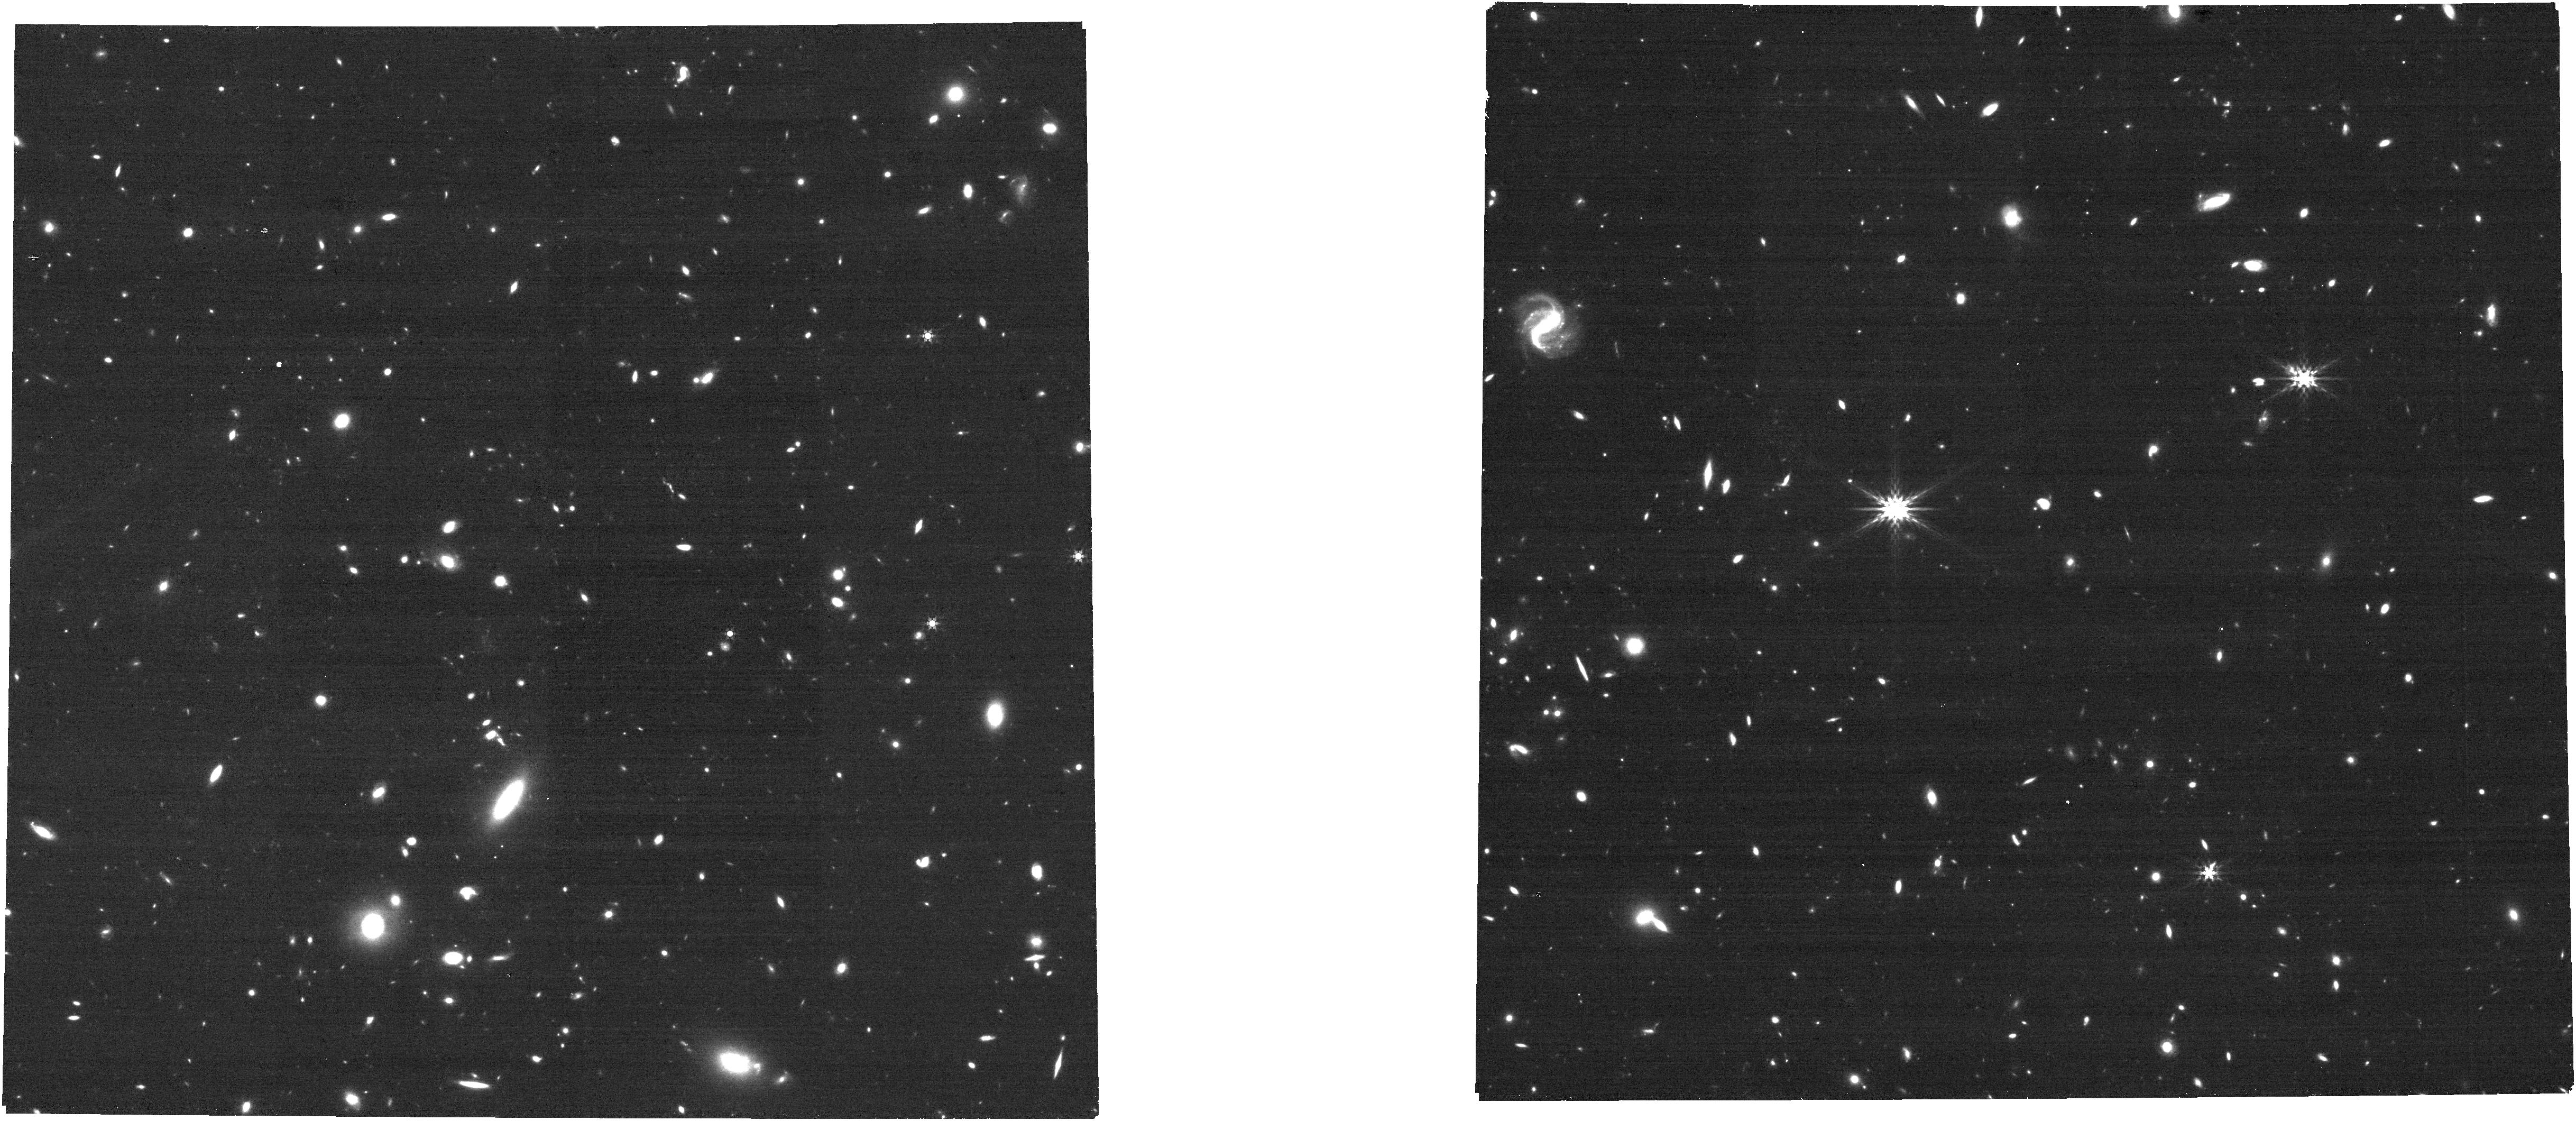
Target: UNKNOWN. Instrument: NIRCAM. Filter: F444W. Exposure: 8 min. Observation ID: jw05398-c1103_t000_nircam_clear-f444w

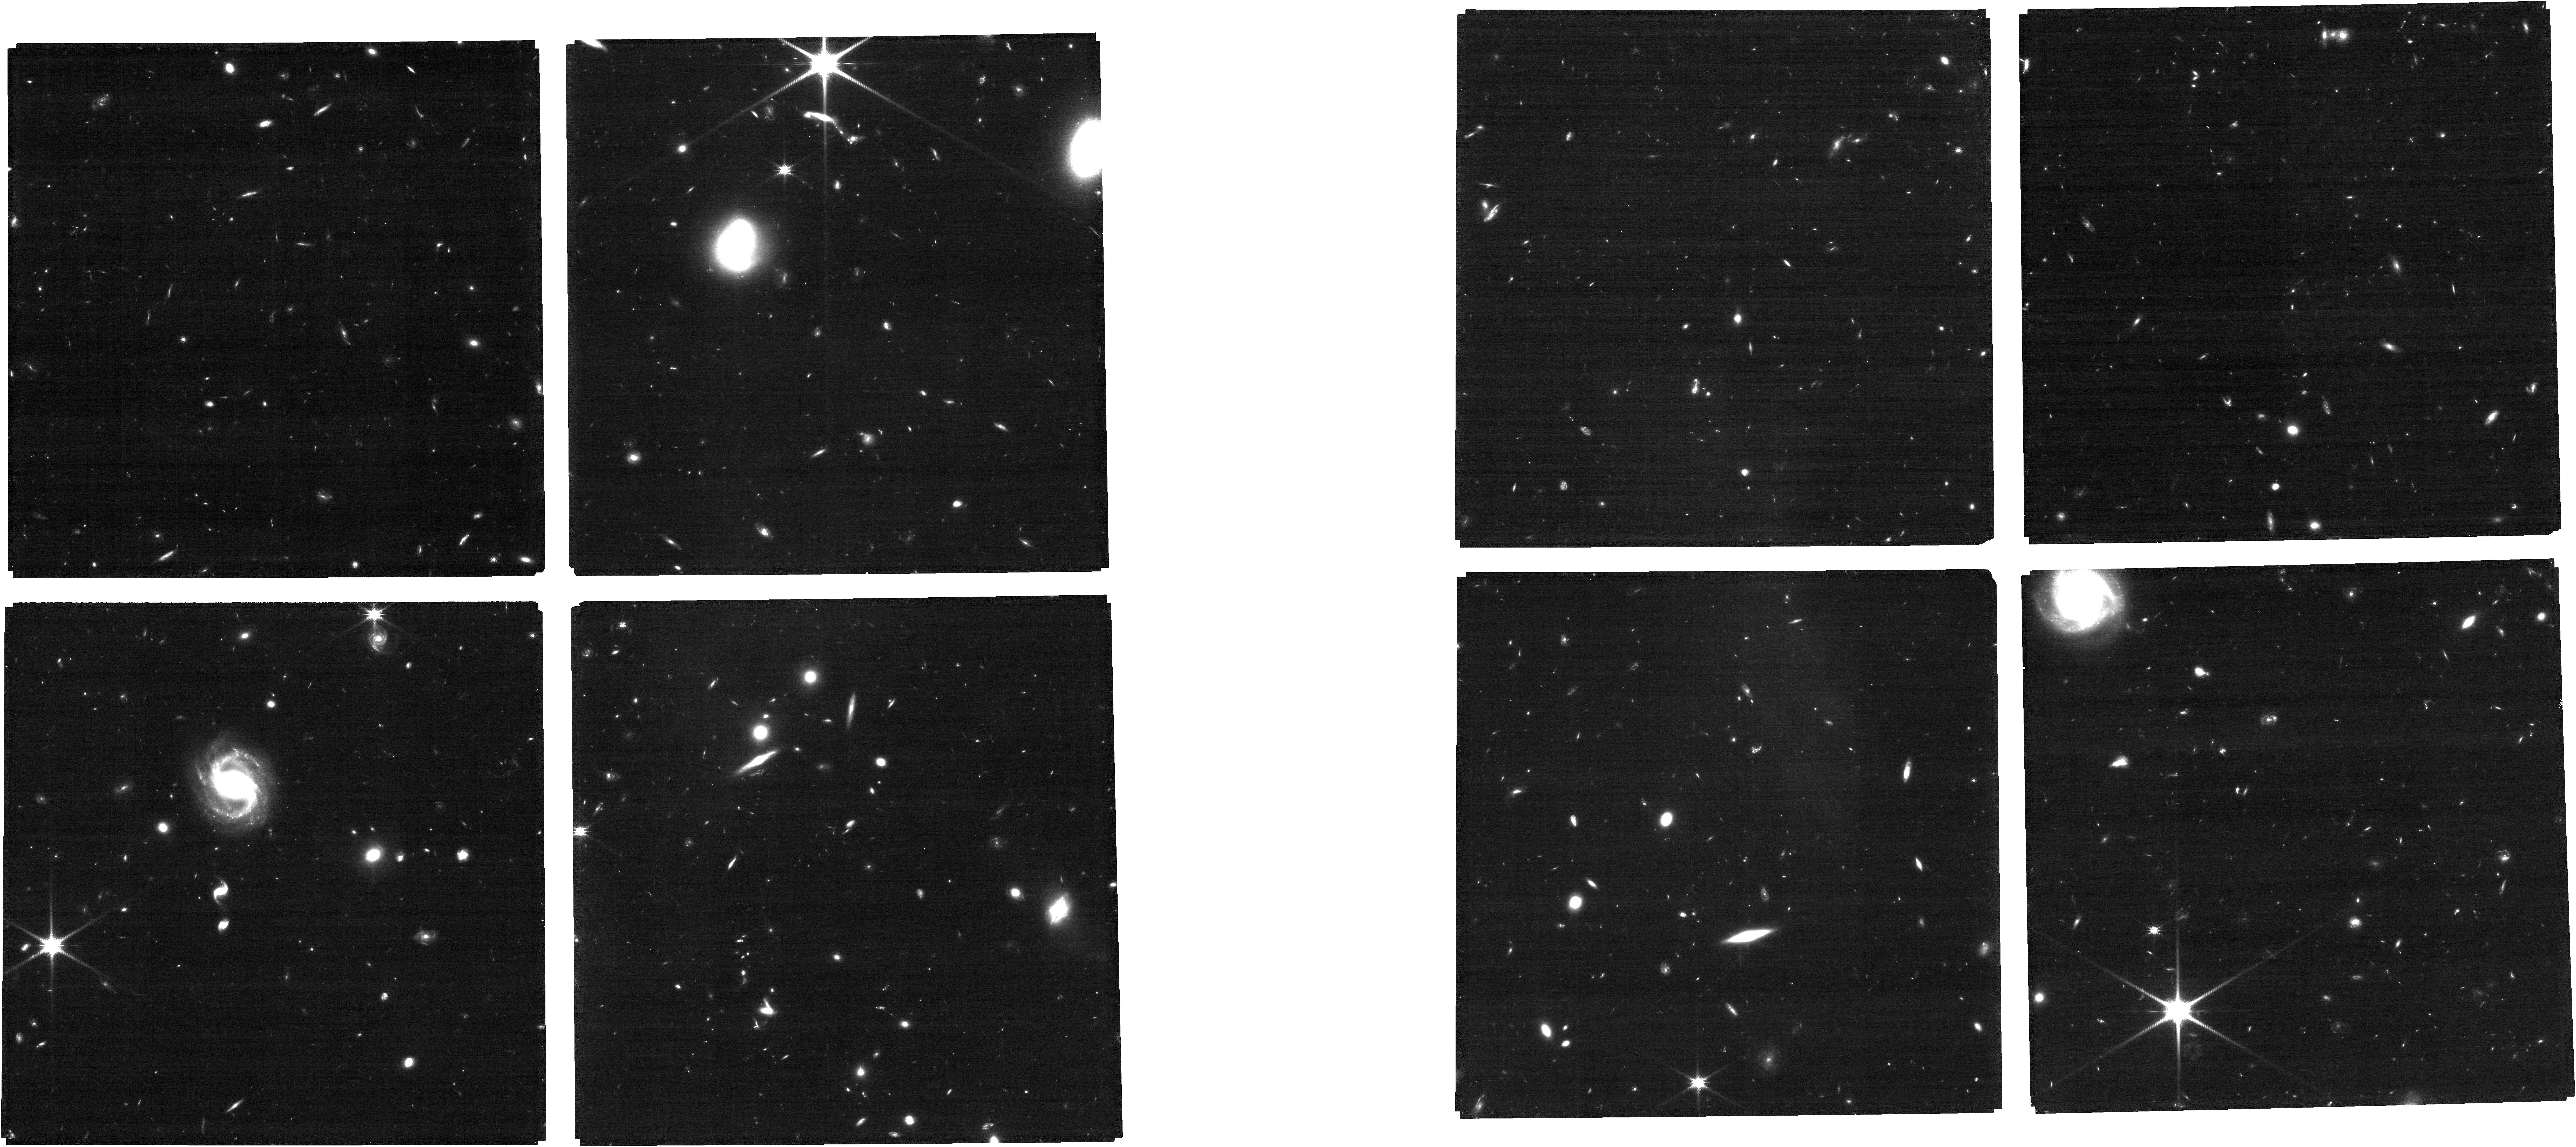
Target: UNKNOWN. Instrument: NIRCAM. Filter: F115W. Exposure: 1.4 h. Observation ID: jw05398-c1014_t000_nircam_clear-f115w

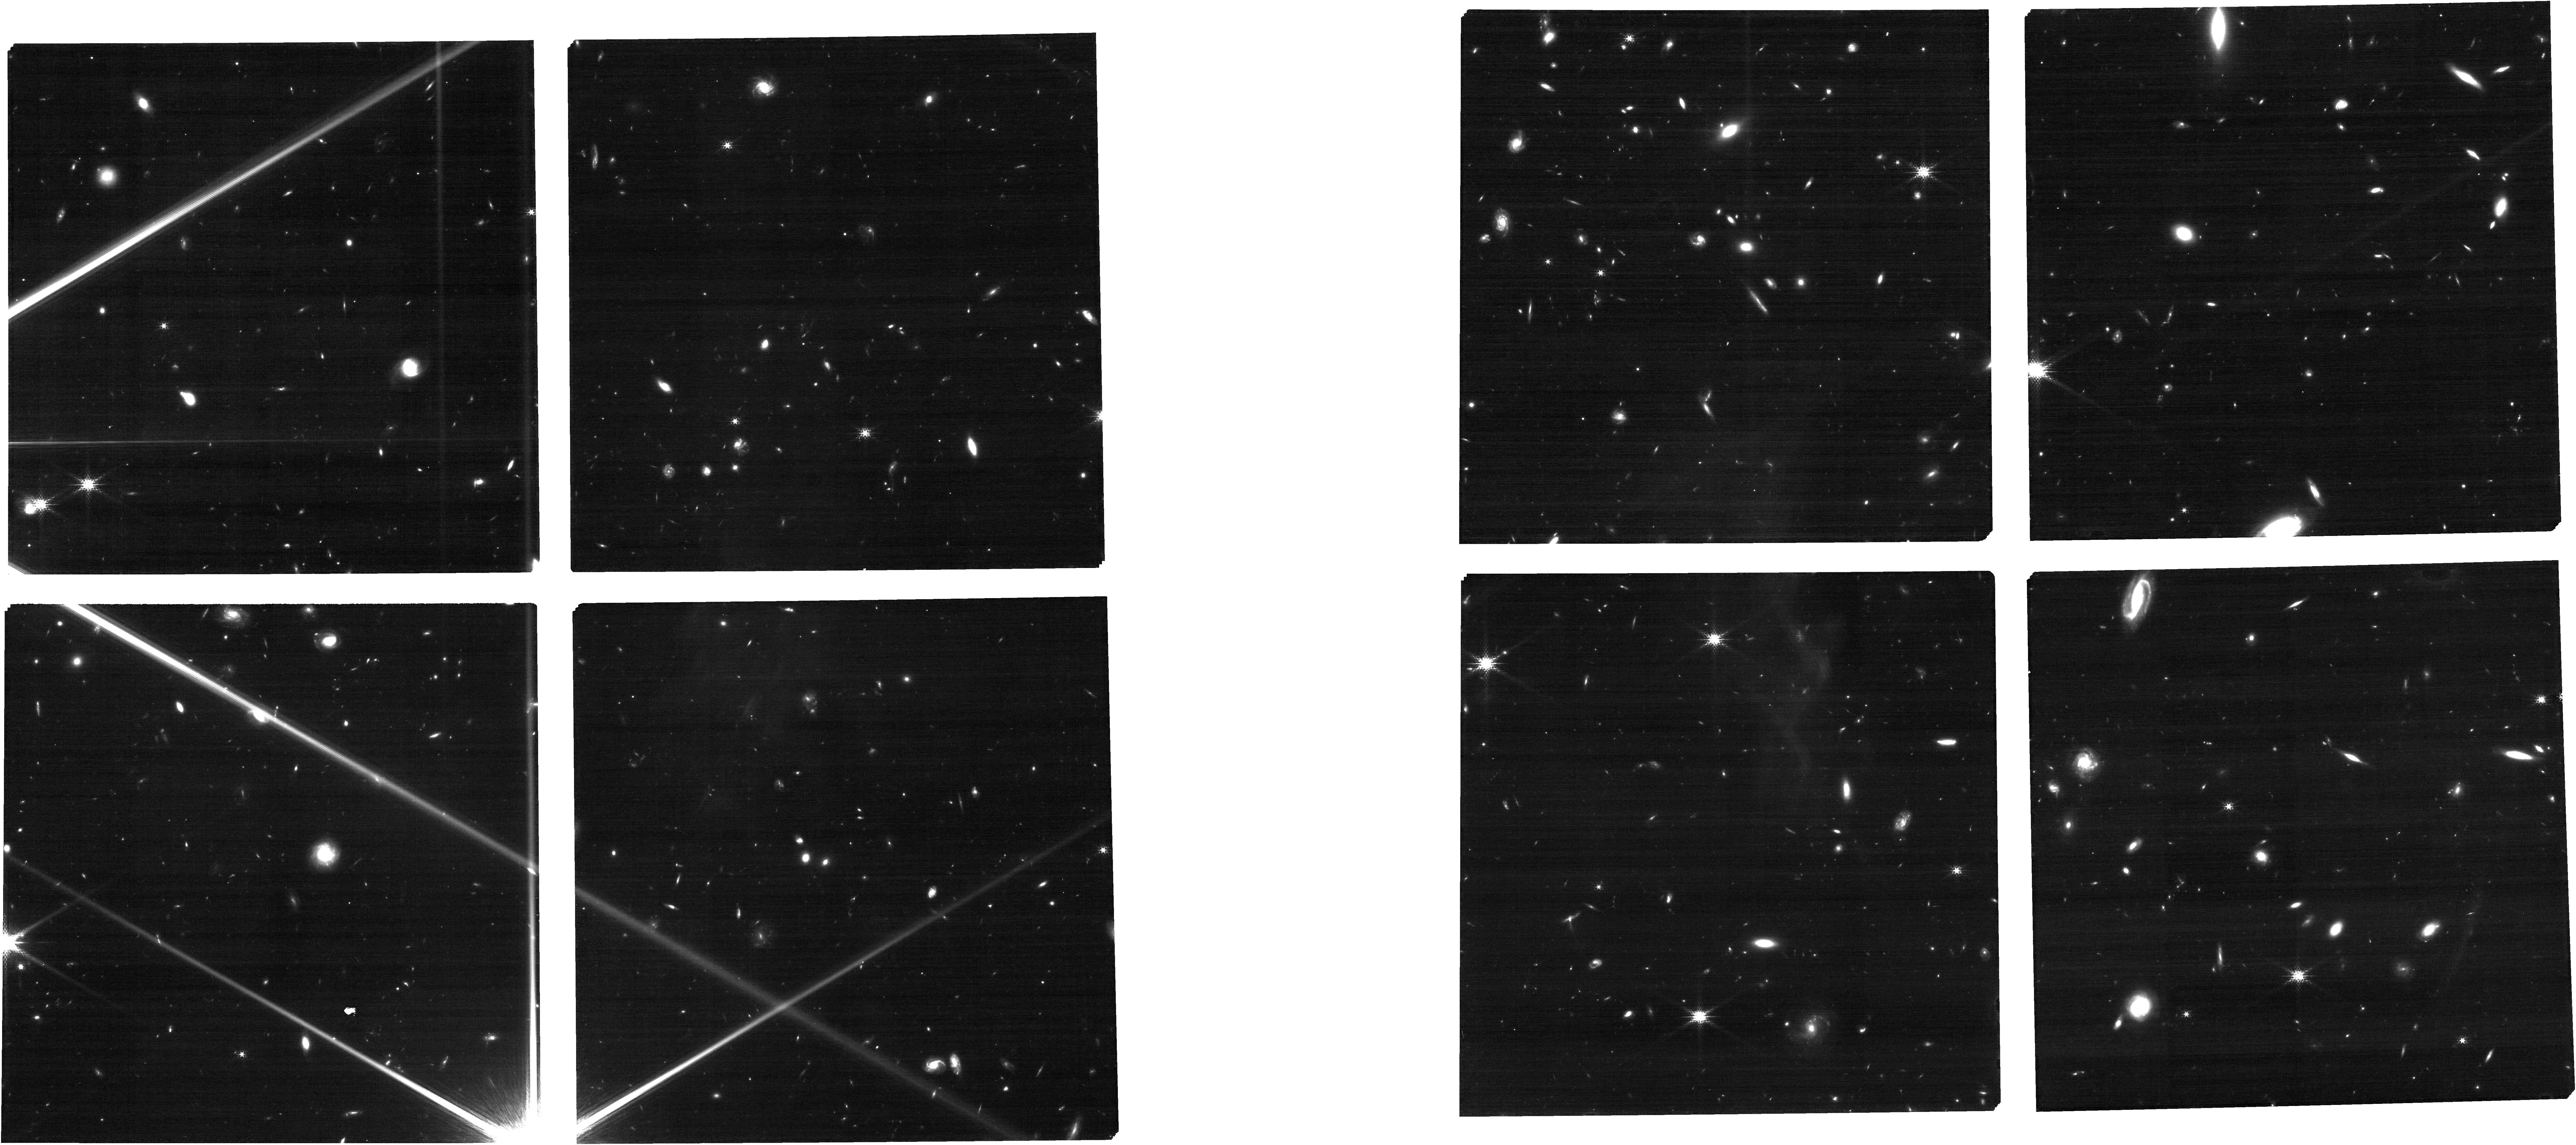
Target: UNKNOWN. Instrument: NIRCAM. Filter: F182M. Exposure: 45 min. Observation ID: jw05398-c1184_t000_nircam_clear-f182m

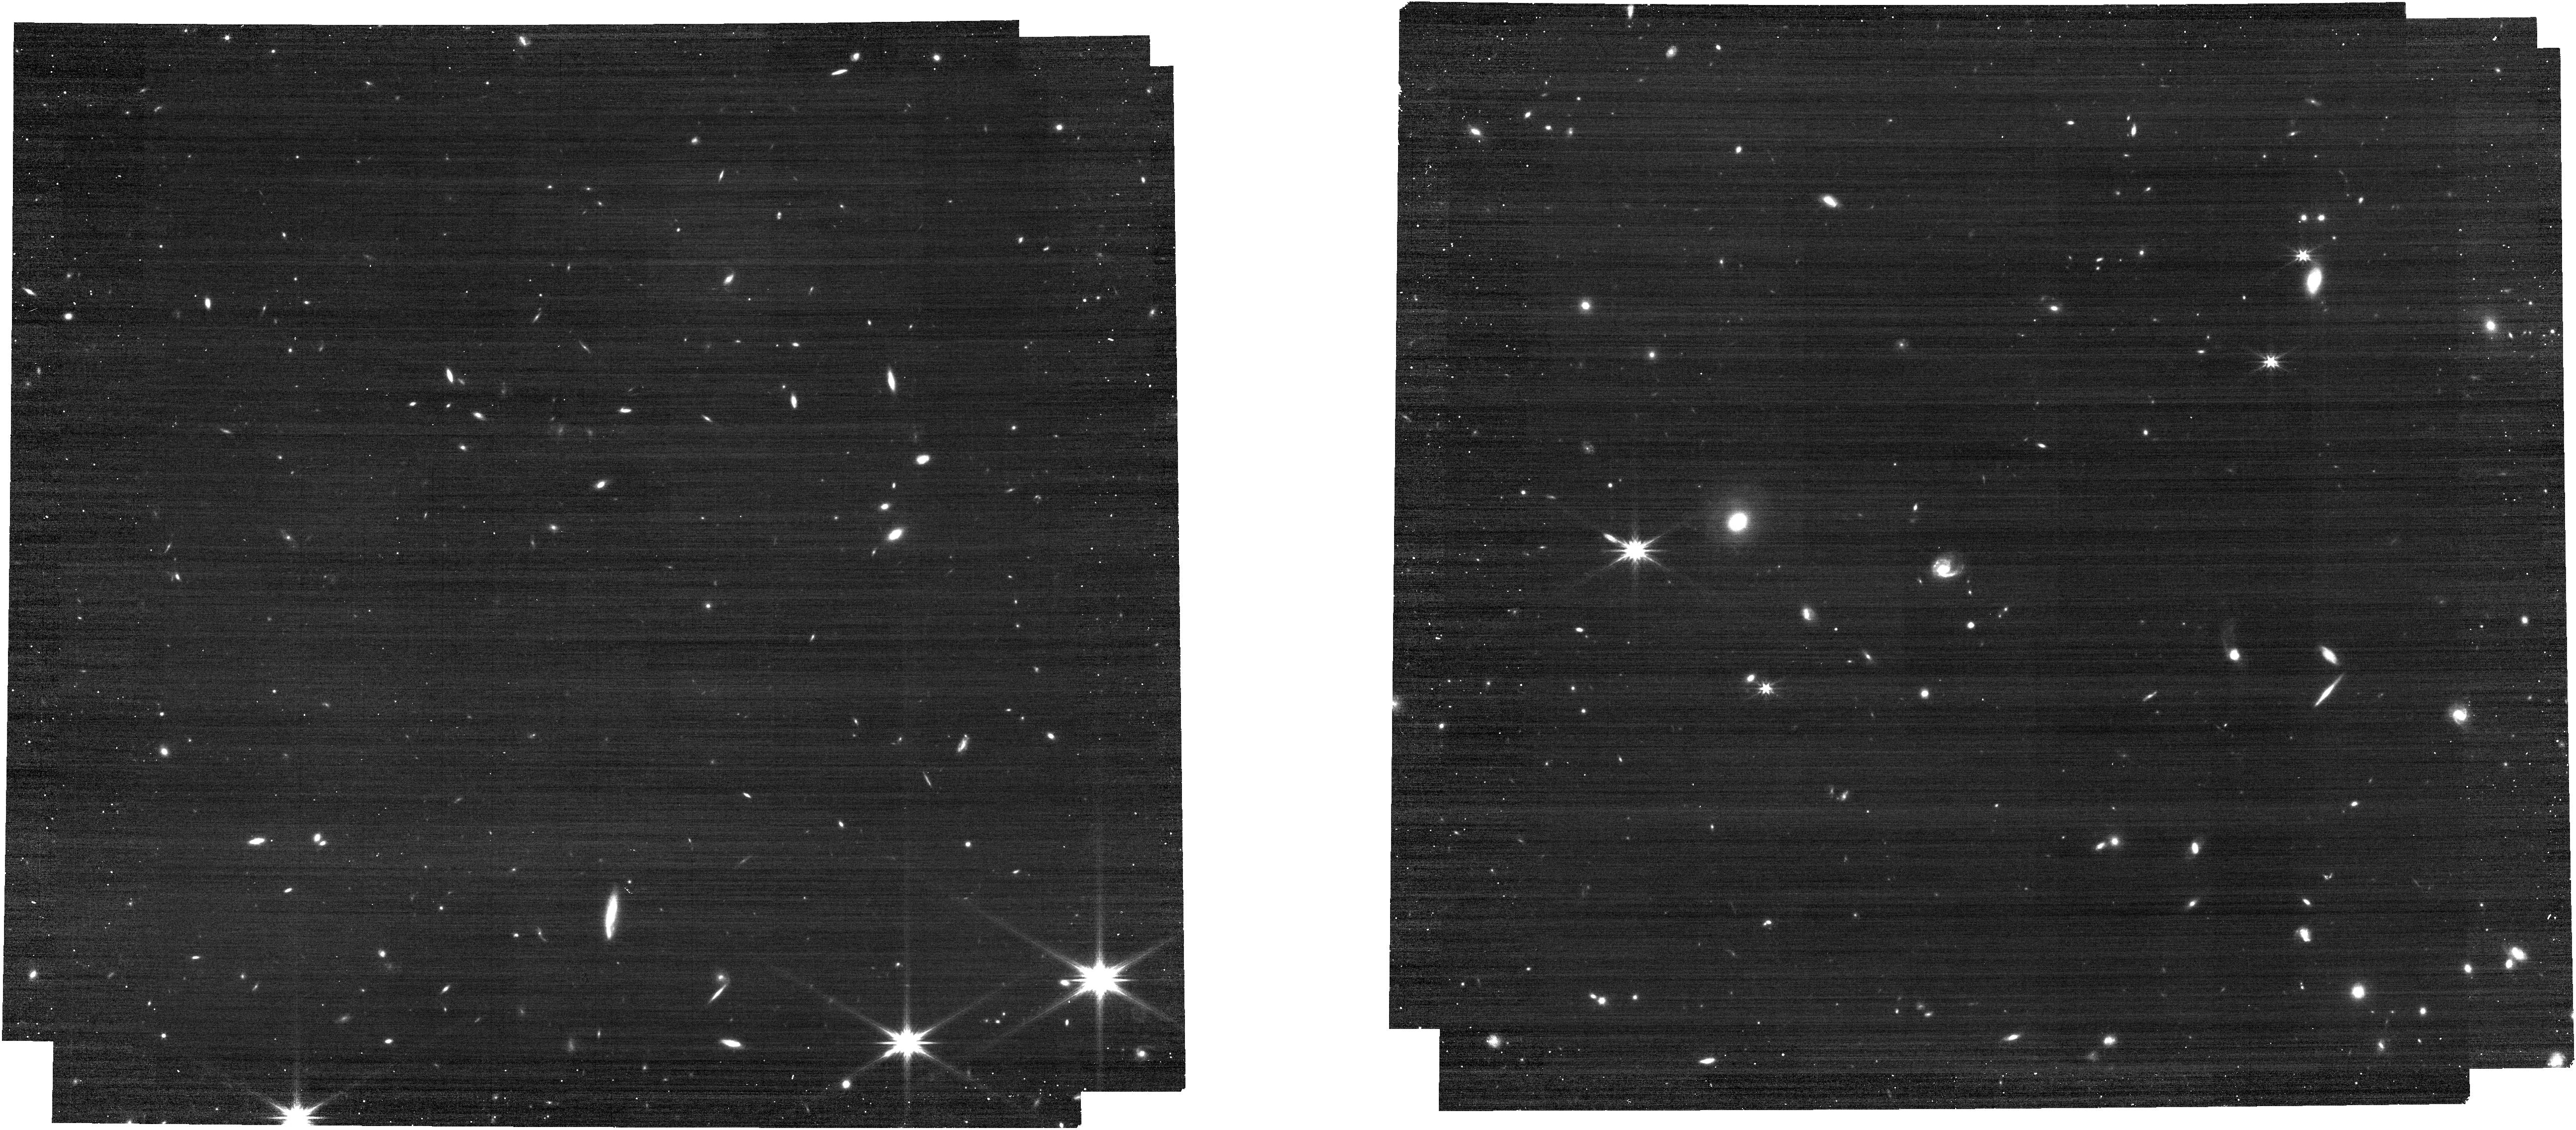
Target: UNKNOWN. Instrument: NIRCAM. Filter: F322W2. Exposure: 2 min. Observation ID: jw05398-c1087_t000_nircam_clear-f322w2

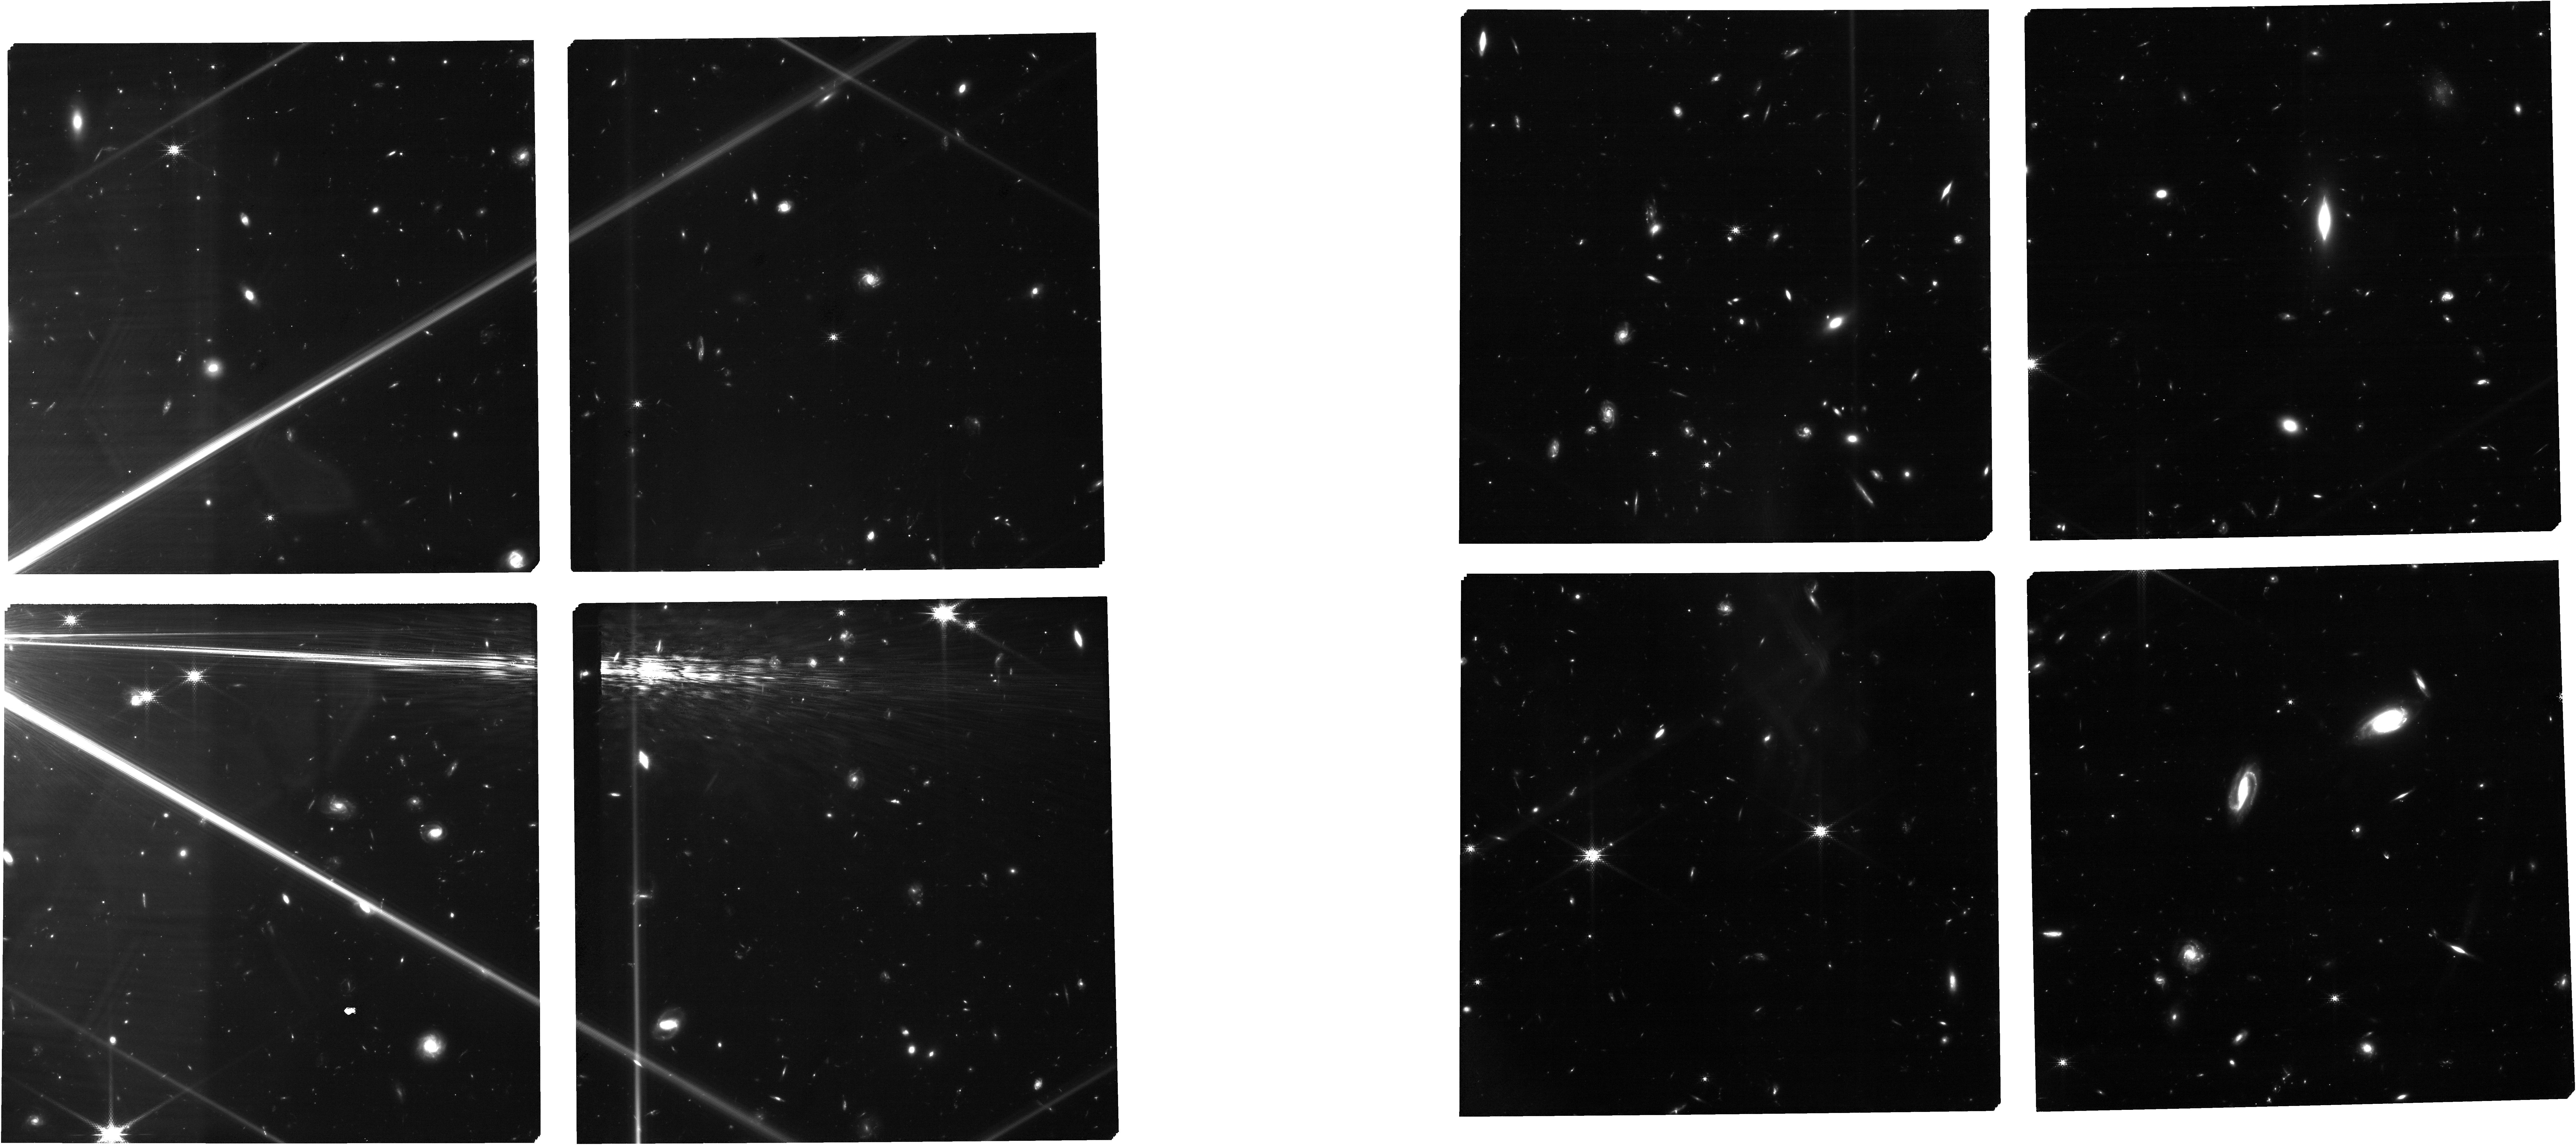
Target: UNKNOWN. Instrument: NIRCAM. Filter: F150W2+F162M. Exposure: 2.3 h. Observation ID: jw05398-c1183_t000_nircam_f150w2-f162m

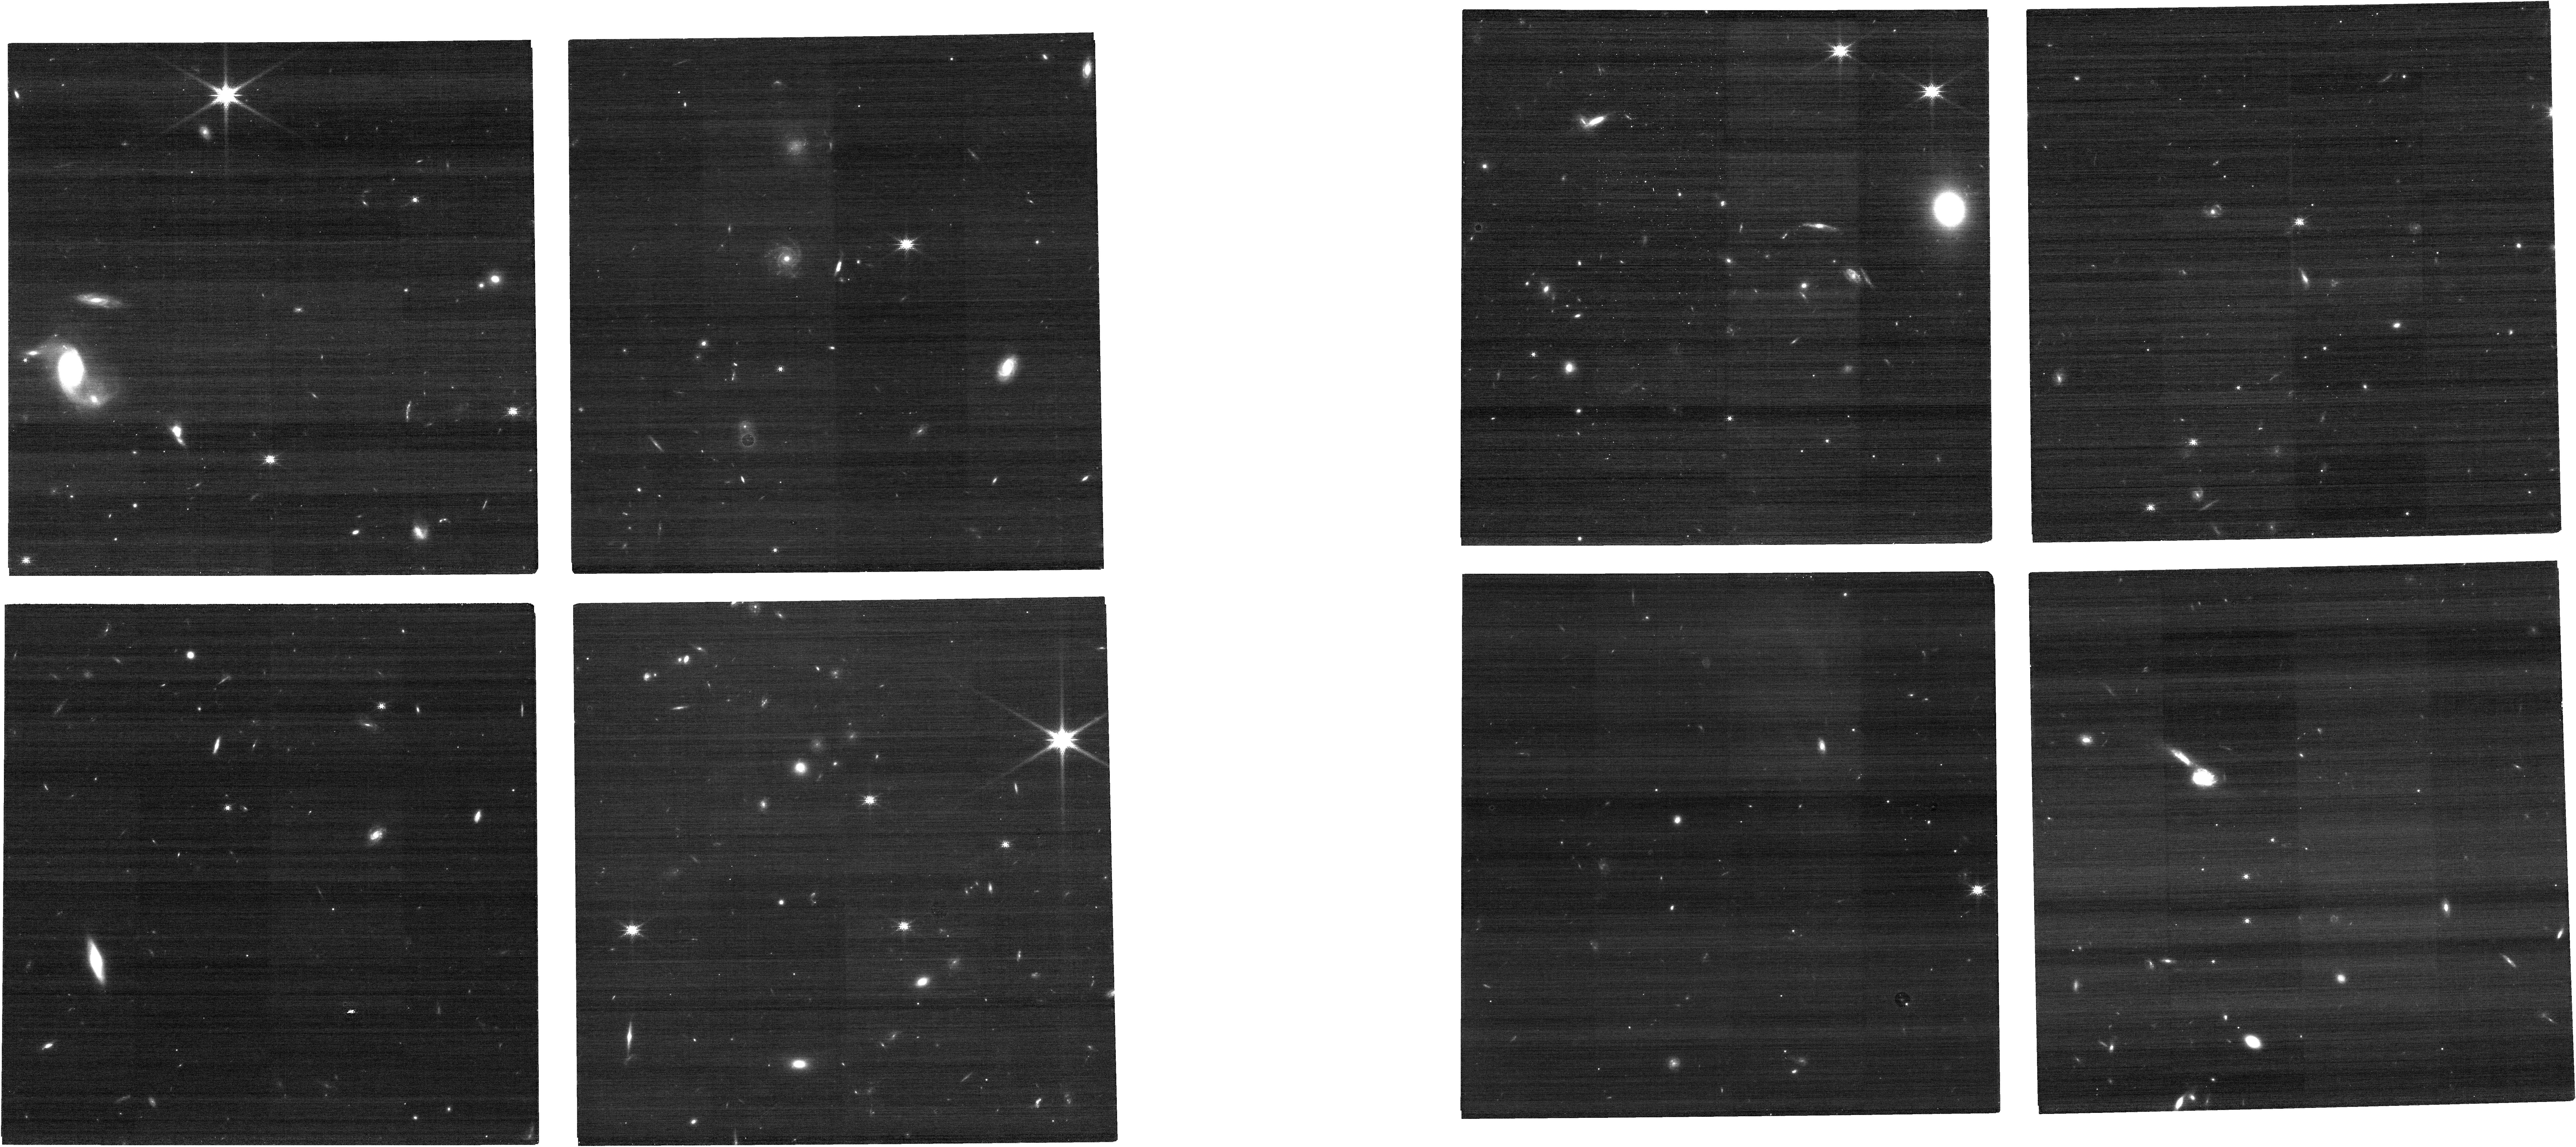
Target: UNKNOWN. Instrument: NIRCAM. Filter: F150W. Exposure: 9 min. Observation ID: jw05398-c1171_t000_nircam_clear-f150w

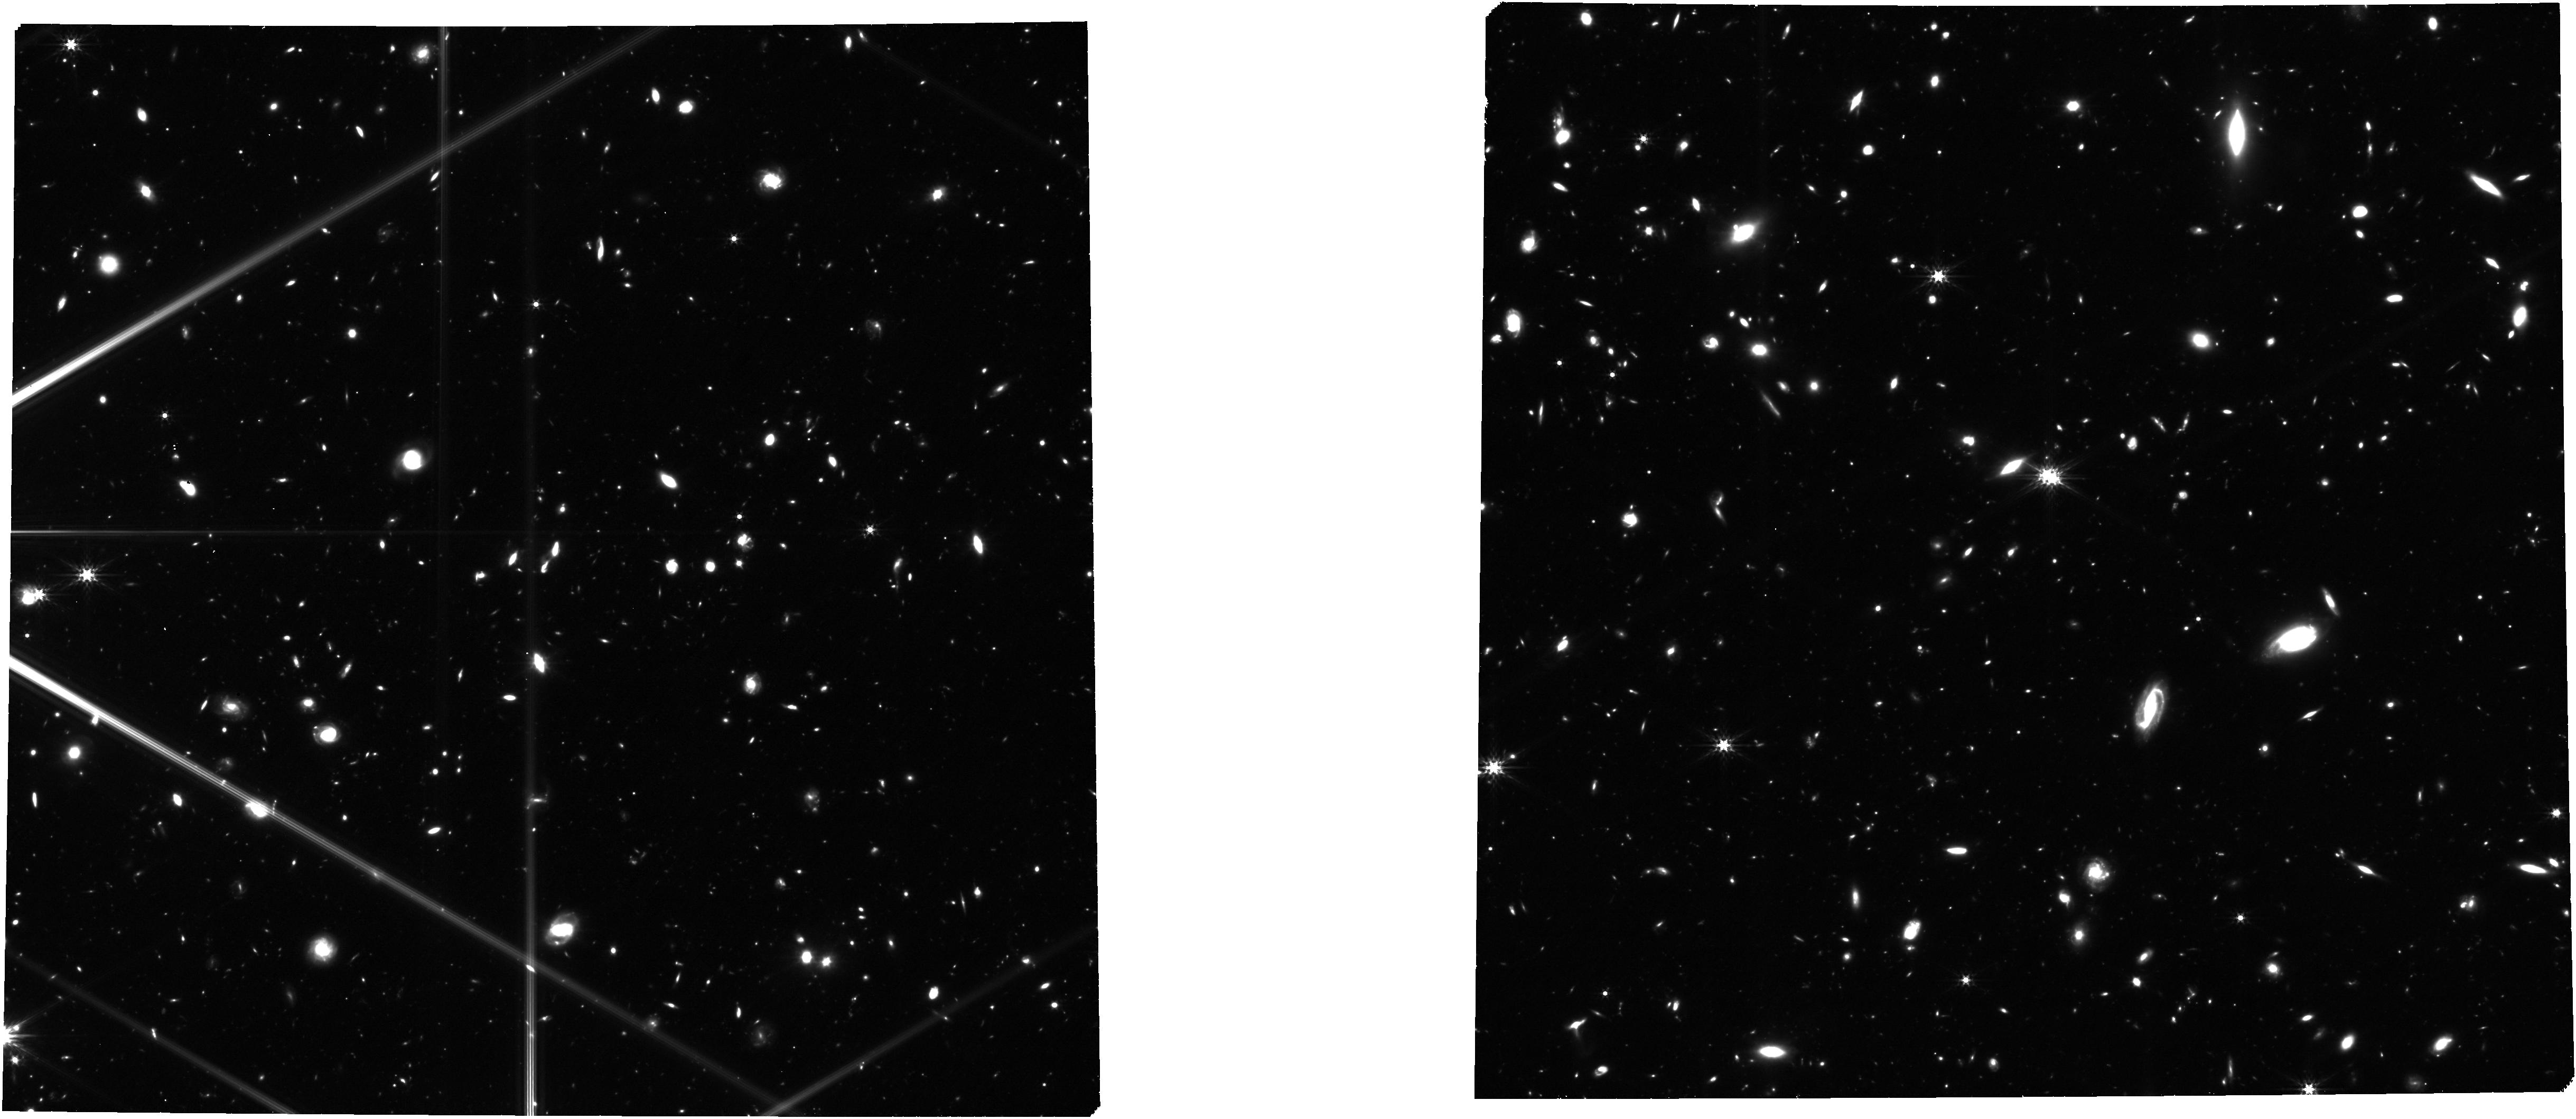
Target: UNKNOWN. Instrument: NIRCAM. Filter: F356W. Exposure: 2.3 h. Observation ID: jw05398-c1181_t000_nircam_clear-f356w

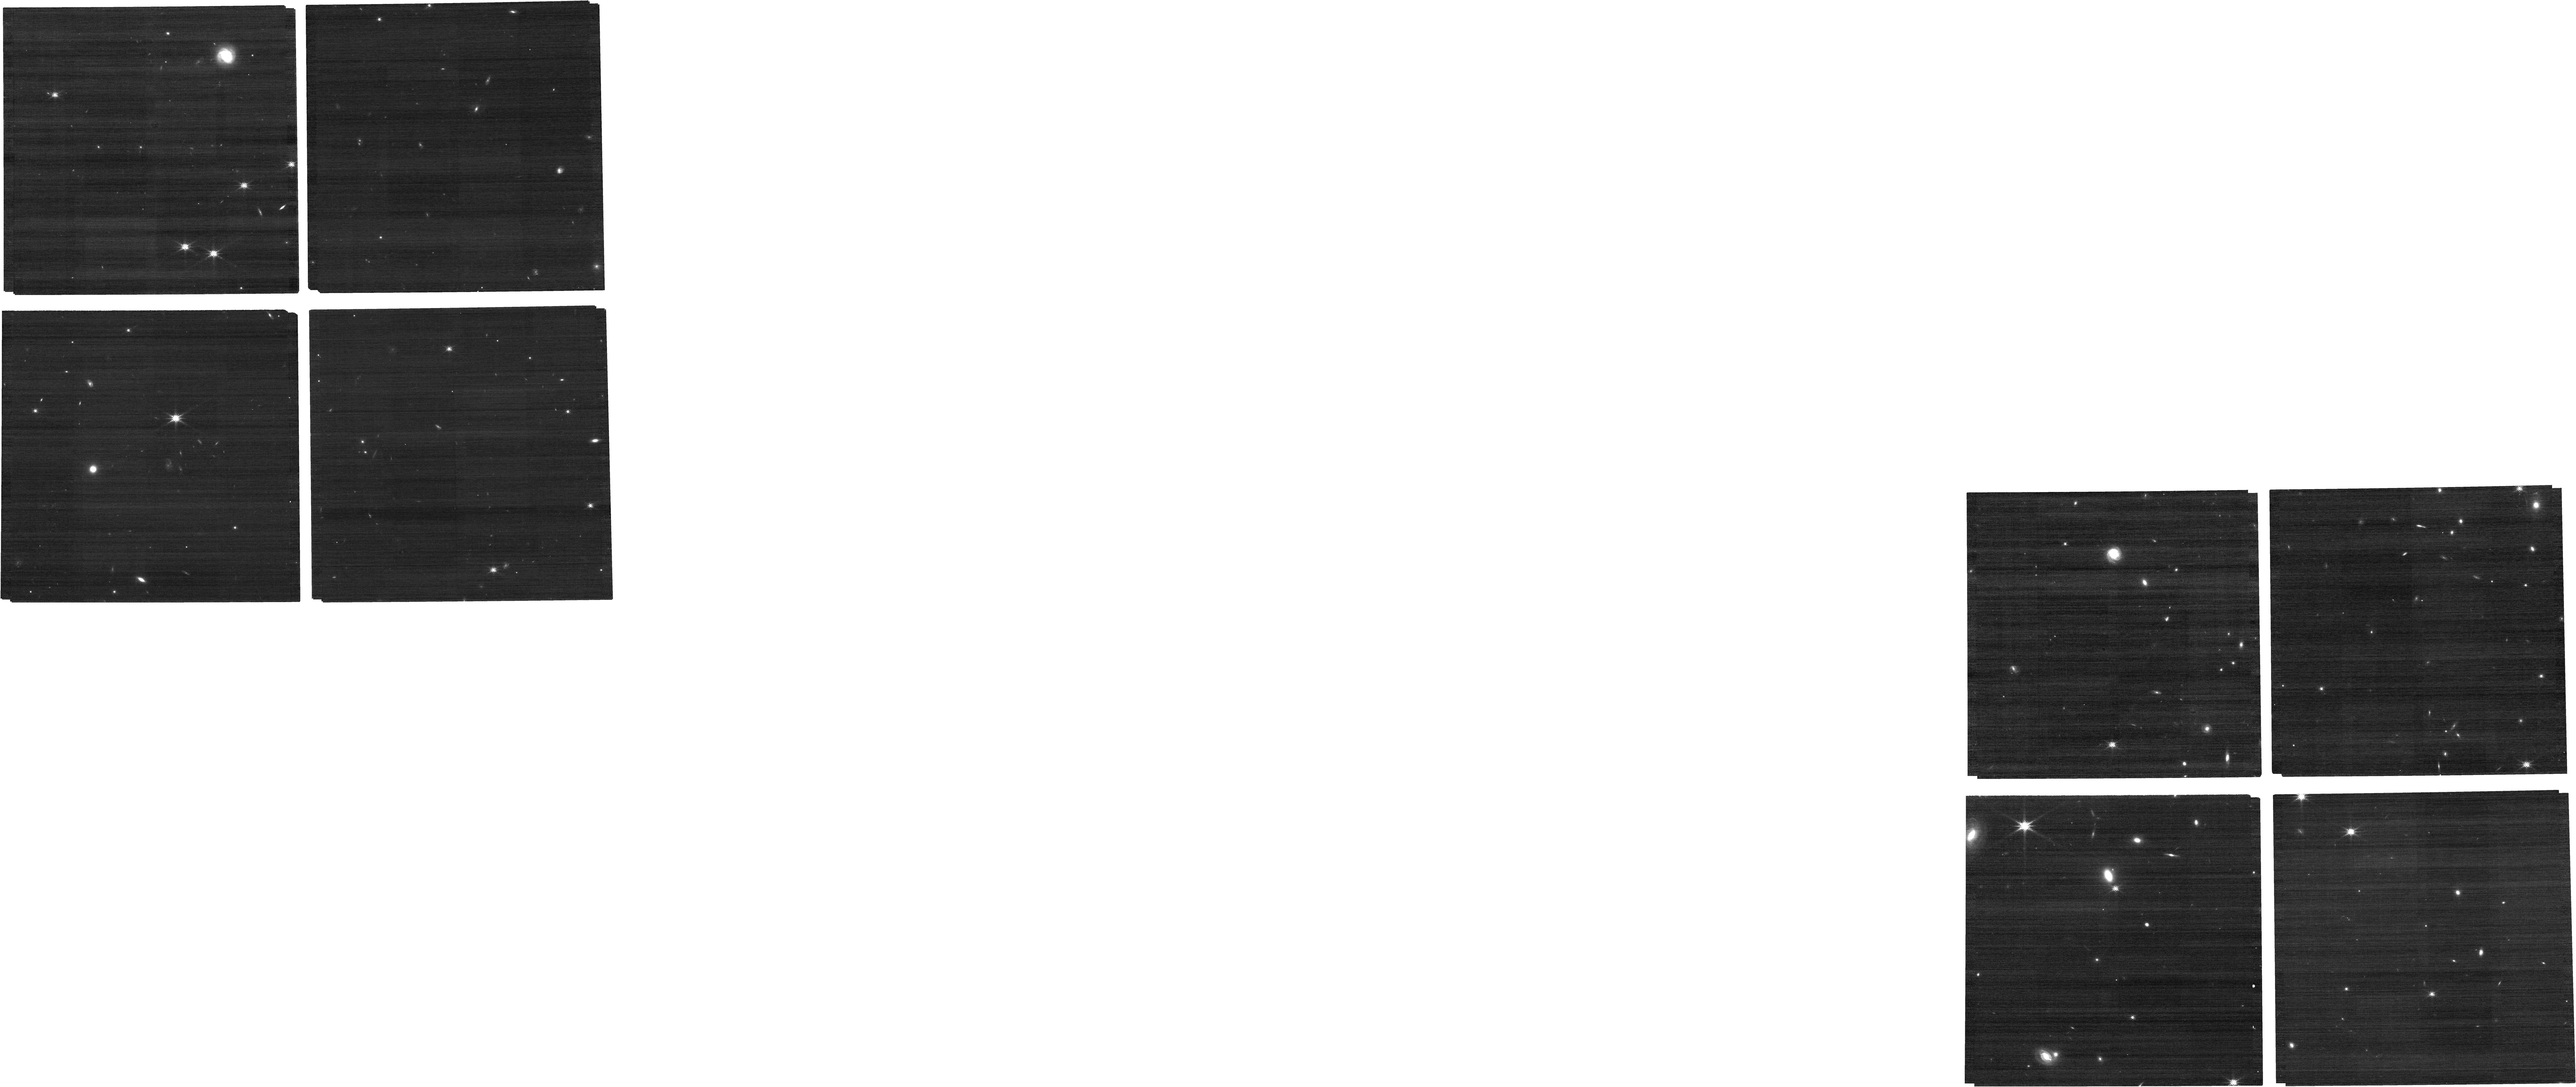
Target: UNKNOWN. Instrument: NIRCAM. Filter: F200W. Exposure: 8 min. Observation ID: jw05398-c1222_t000_nircam_clear-f200w

POPPIES: The Public Observation Pure Parallel Infrared Emission-Line Survey (PI: Kartaltepe, Jeyhan)

We propose POPPIES, the Public Observation Pure Parallel Infrared Emission-Line Survey, a 1455 arcmin^2 NIRCam wide-field slitless spectroscopy (WFSS) program. POPPIES will obtain WFSS in 1-3 filters (F444W, then F322W2/F277W+F356W when possible) and direct imaging in 3-8 filters over 150 fields, providing a blind emission line survey that is minimally impacted by cosmic variance. POPPIES covers an area 1.6 times larger than all Cycle 1 and 2 NIRCam WFSS programs combined, and 10 times larger than all those taken with the F444W filter. POPPIES will detect an estimated 40,000 galaxies from z=0-12, enabling us to: 1) Identify galaxies at z>7, quantify the evolution of the [OIII] luminosity function, identify potential overdensities, and characterize their physical properties. 2) Quantify the evolution of the Broad Line AGN fraction through broadened recombination lines and investigate the evolution of the M_BH - M* scaling relation 3) Investigate the evolution of the mass-metallicity relation and fundamental metallicity relation and study the dust attenuation in low mass galaxies 4) Measure the star formation rates (SFR) of galaxies across cosmic history, quantify the evolution of the SFR-M* relation at low masses, and constrain stochastic star formation histories in the early universe. 5) Identify 15-20 late-M, L, and T dwarfs in the Milky Way and investigate variations in their molecular chemistry as a function of temperature, surface gravity, and metallicity. The unique opportunity to conduct NIRCam WFSS in pure parallel mode makes POPPIES an efficient way to conduct a wide area spectroscopic survey with enormous legacy value using minimal telescope resources.